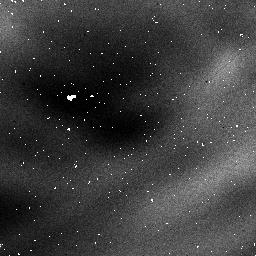
Target: NGC3603
Instrument: NICMOS/NIC1
Filter: F097N
Exposure: 32 min
Observation ID: n3tr05080

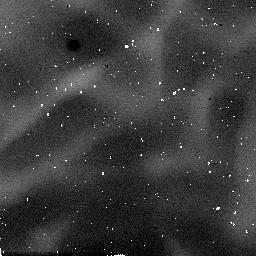
Target: NGC3603
Instrument: NICMOS/NIC2
Filter: F171M
Exposure: 2 min
Observation ID: n3tr05030

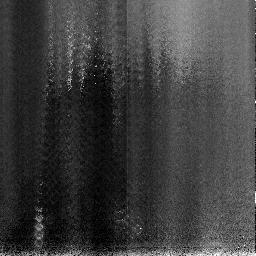
Target: NGC3603
Instrument: NICMOS/NIC3
Filter: F113N
Exposure: 9 min
Observation ID: n3tr03020

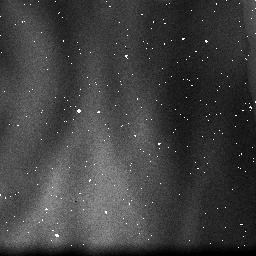
Target: NGC3603
Instrument: NICMOS/NIC3
Filter: F108N
Exposure: 2 min
Observation ID: n3tr05060

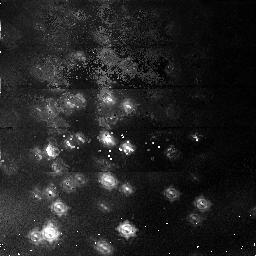
Target: NGC3603
Instrument: NICMOS/NIC1
Filter: F095N
Exposure: 54 min
Observation ID: n3tr01010

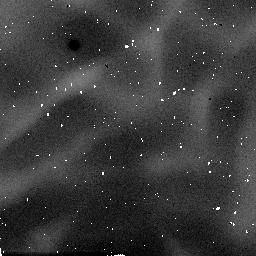
Target: NGC3603
Instrument: NICMOS/NIC2
Filter: F180M
Exposure: 2 min
Observation ID: n3tr05010

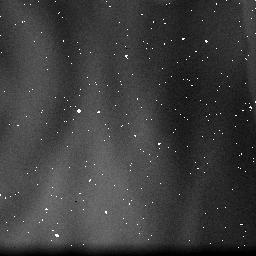
Target: NGC3603
Instrument: NICMOS/NIC3
Filter: F164N
Exposure: 2 min
Observation ID: n3tr05040

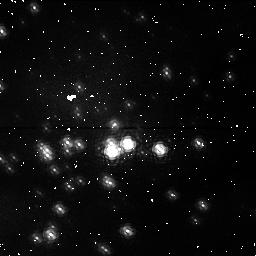
Target: NGC3603
Instrument: NICMOS/NIC1
Filter: F097N
Exposure: 6 min
Observation ID: n3tr01020

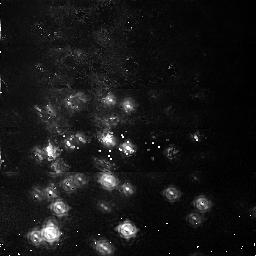
Target: NGC3603
Instrument: NICMOS/NIC1
Filter: F108N
Exposure: 51 min
Observation ID: n3tr01040

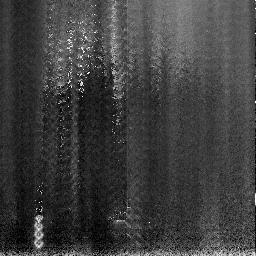
Target: NGC3603
Instrument: NICMOS/NIC3
Filter: F164N
Exposure: 7 min
Observation ID: n3tr03030

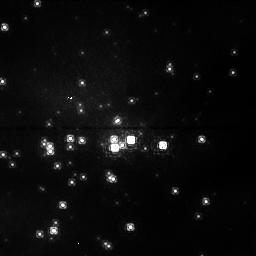
Target: NGC3603
Instrument: NICMOS/NIC1
Filter: F095N
Exposure: 32 min
Observation ID: n3tr04010

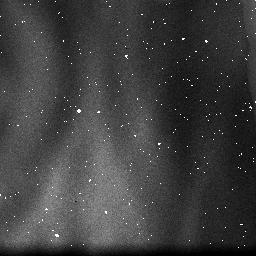
Target: NGC3603
Instrument: NICMOS/NIC3
Filter: F113N
Exposure: 2 min
Observation ID: n3tr05020

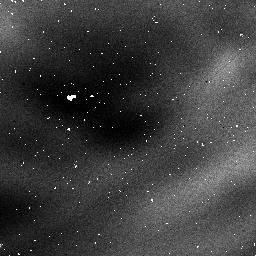
Target: NGC3603
Instrument: NICMOS/NIC1
Filter: F095N
Exposure: 32 min
Observation ID: n3tr05070

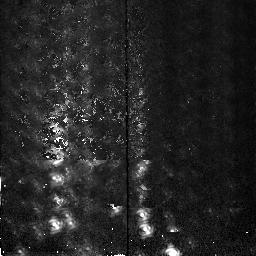
Target: NGC3603
Instrument: NICMOS/NIC2
Filter: F180M
Exposure: 5 min
Observation ID: n3tr02030

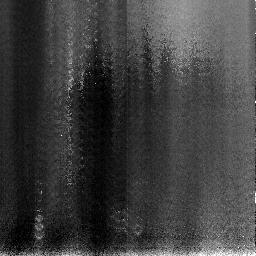
Target: NGC3603
Instrument: NICMOS/NIC3
Filter: F108N
Exposure: 11 min
Observation ID: n3tr03010

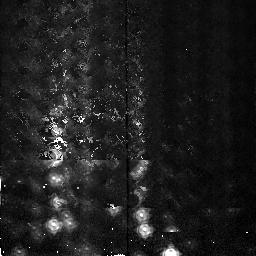
Target: NGC3603
Instrument: NICMOS/NIC2
Filter: F171M
Exposure: 5 min
Observation ID: n3tr02020

NICMOS Fine Optical Alignment (PI: Calzetti, Daniela)

# The purpose of this activity is to perform a series of iterative adjustments of the NICMOS pupil alignment mechanism to establish the initial optical alignment in focus and tilt for all three cameras. This proposal has been broken down into 4 sub-proposals to make implementation easier. The four phases of the NICMOS Focus/Alignment activity are: # 1) Pre-Alignment Check-out (prop 7134) 2) Coarse Optical Alignment (Initial Focus Sweep) (prop 7041) 3) Intermediate Focus/Alignment (prop 7135) 4) Fine Optical Alignment (prop 7042) # This is proposal 7042; Fine Optical Alignment --------------------------------------------------- Objectives: a) Establish PAM focus and X/Y tilt for each camera b) Check performance over various filters (filter parfocality check) #